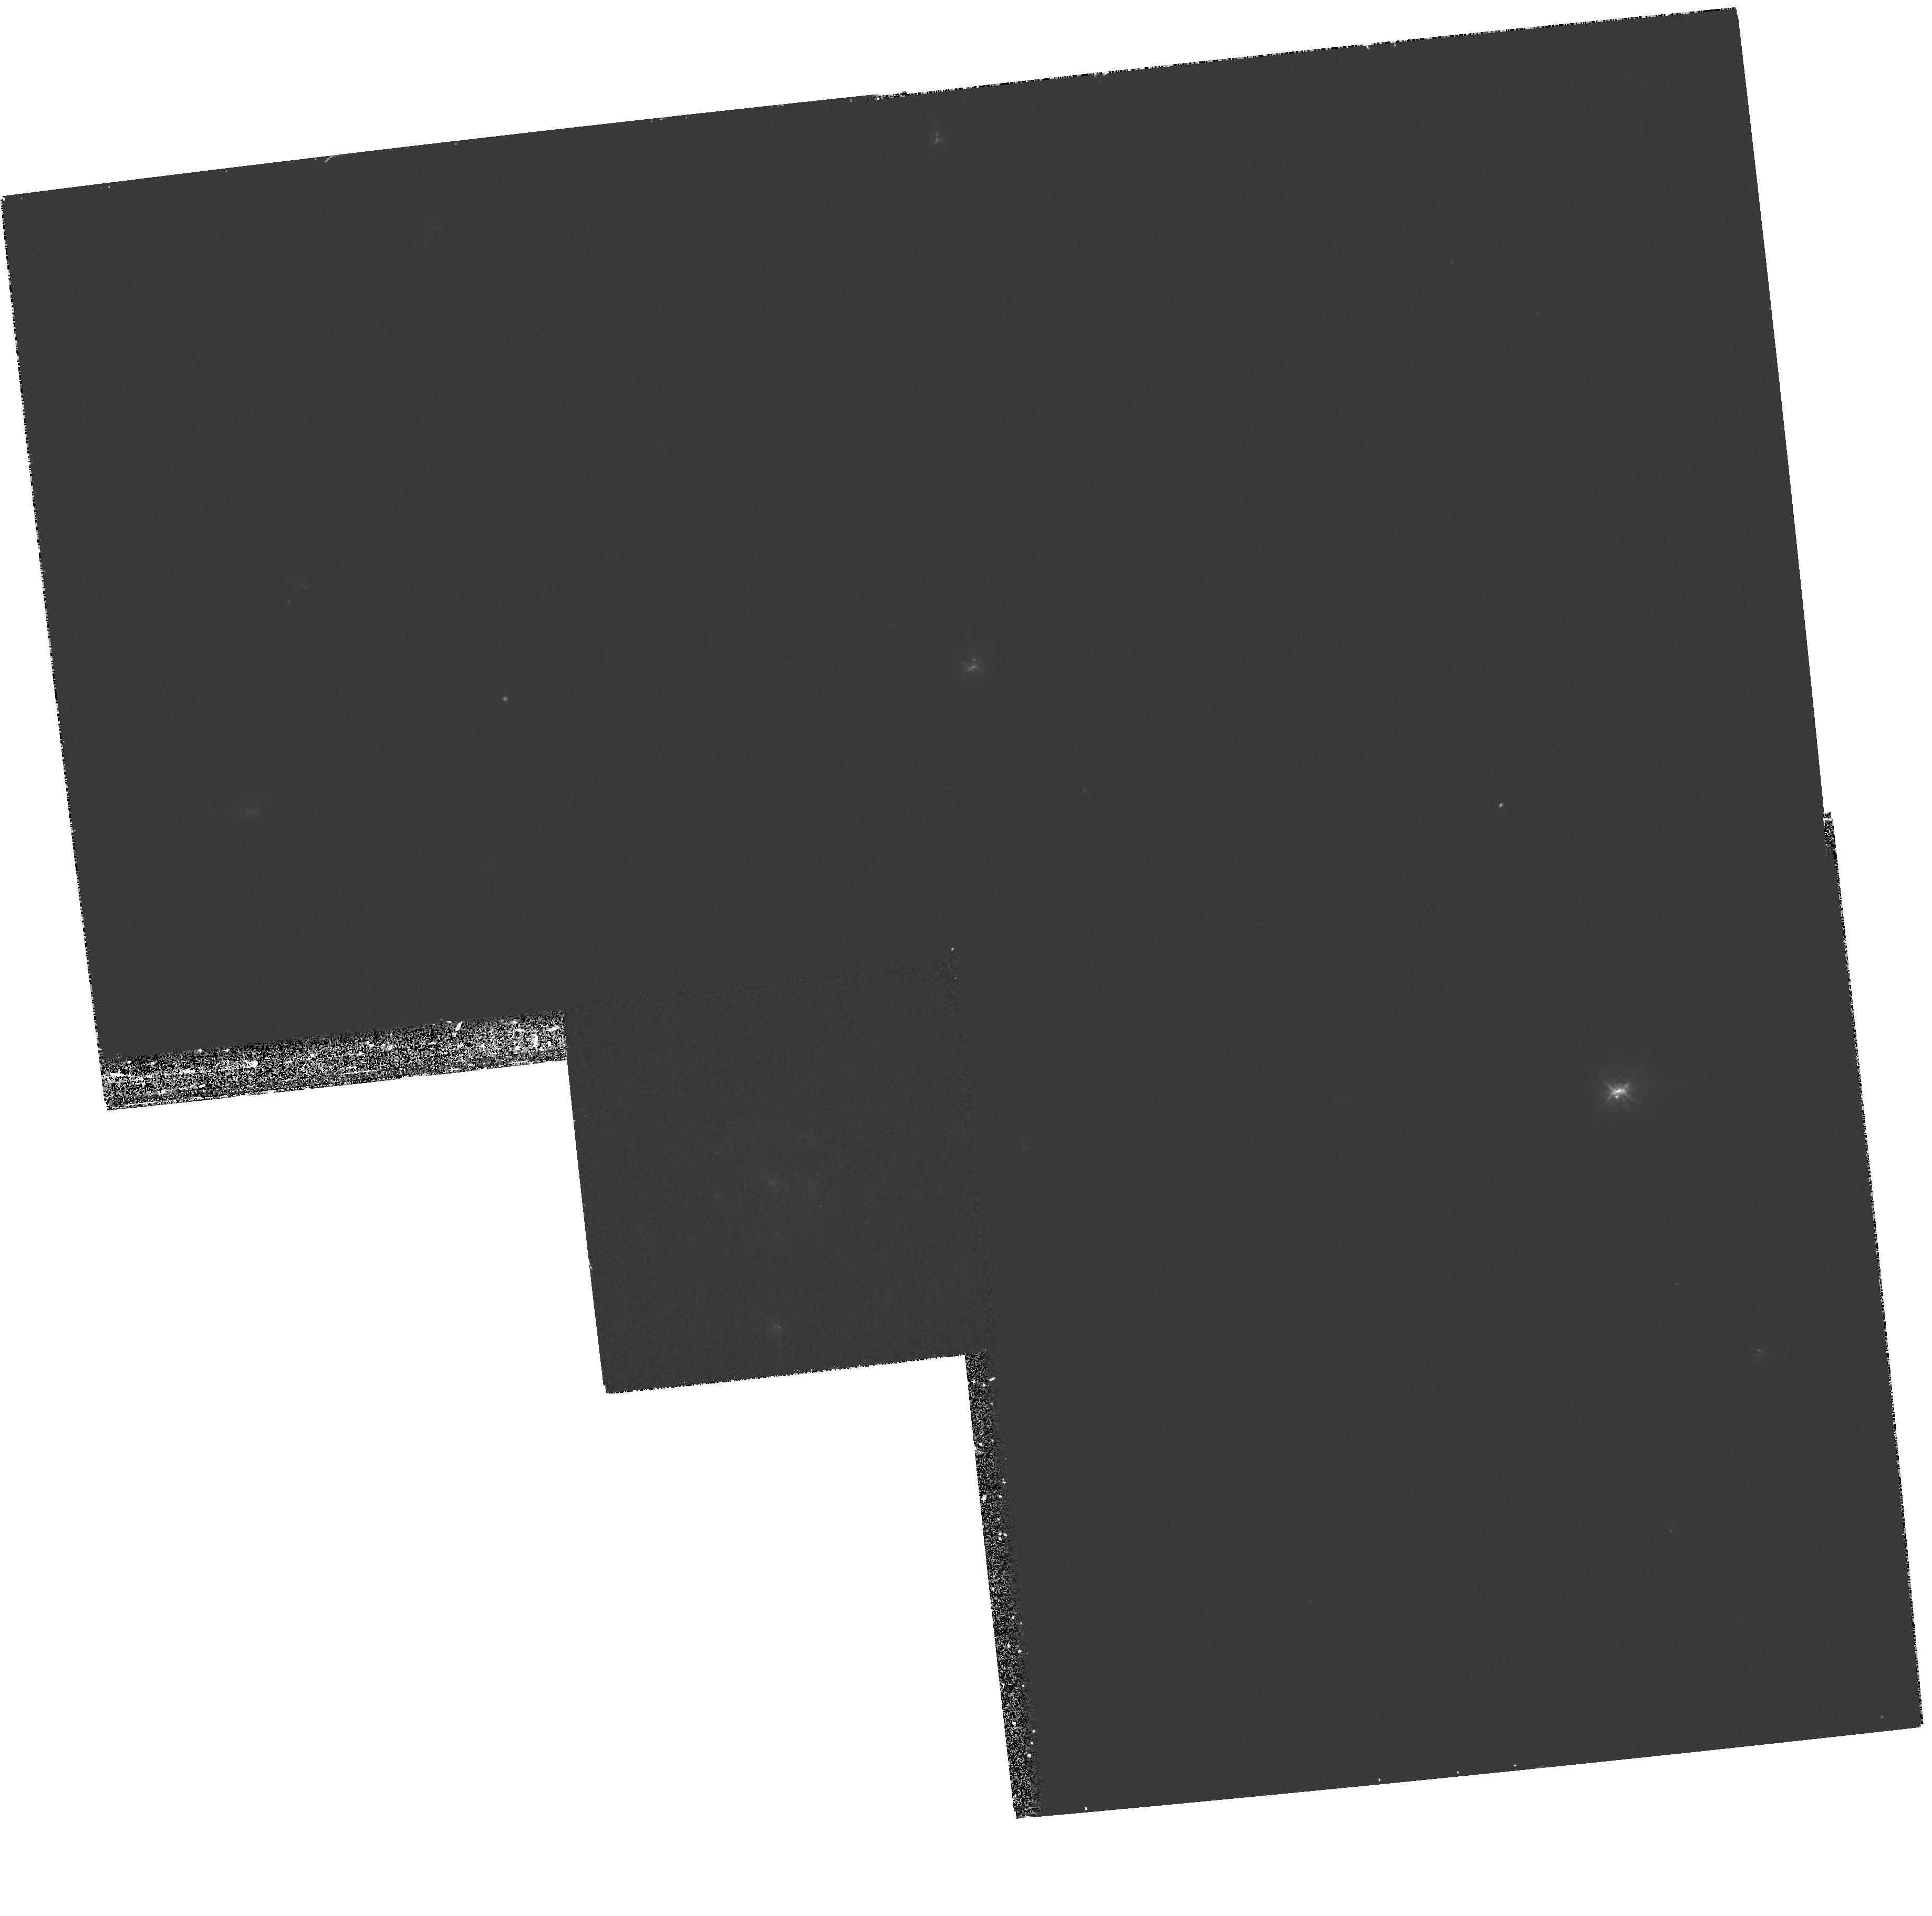
Target: T-PYX
Instrument: WFPC2/PC
Filter: F658N
Exposure: 32 min
Observation ID: hst_10834_04_wfpc2_pc_f658n_u9q404

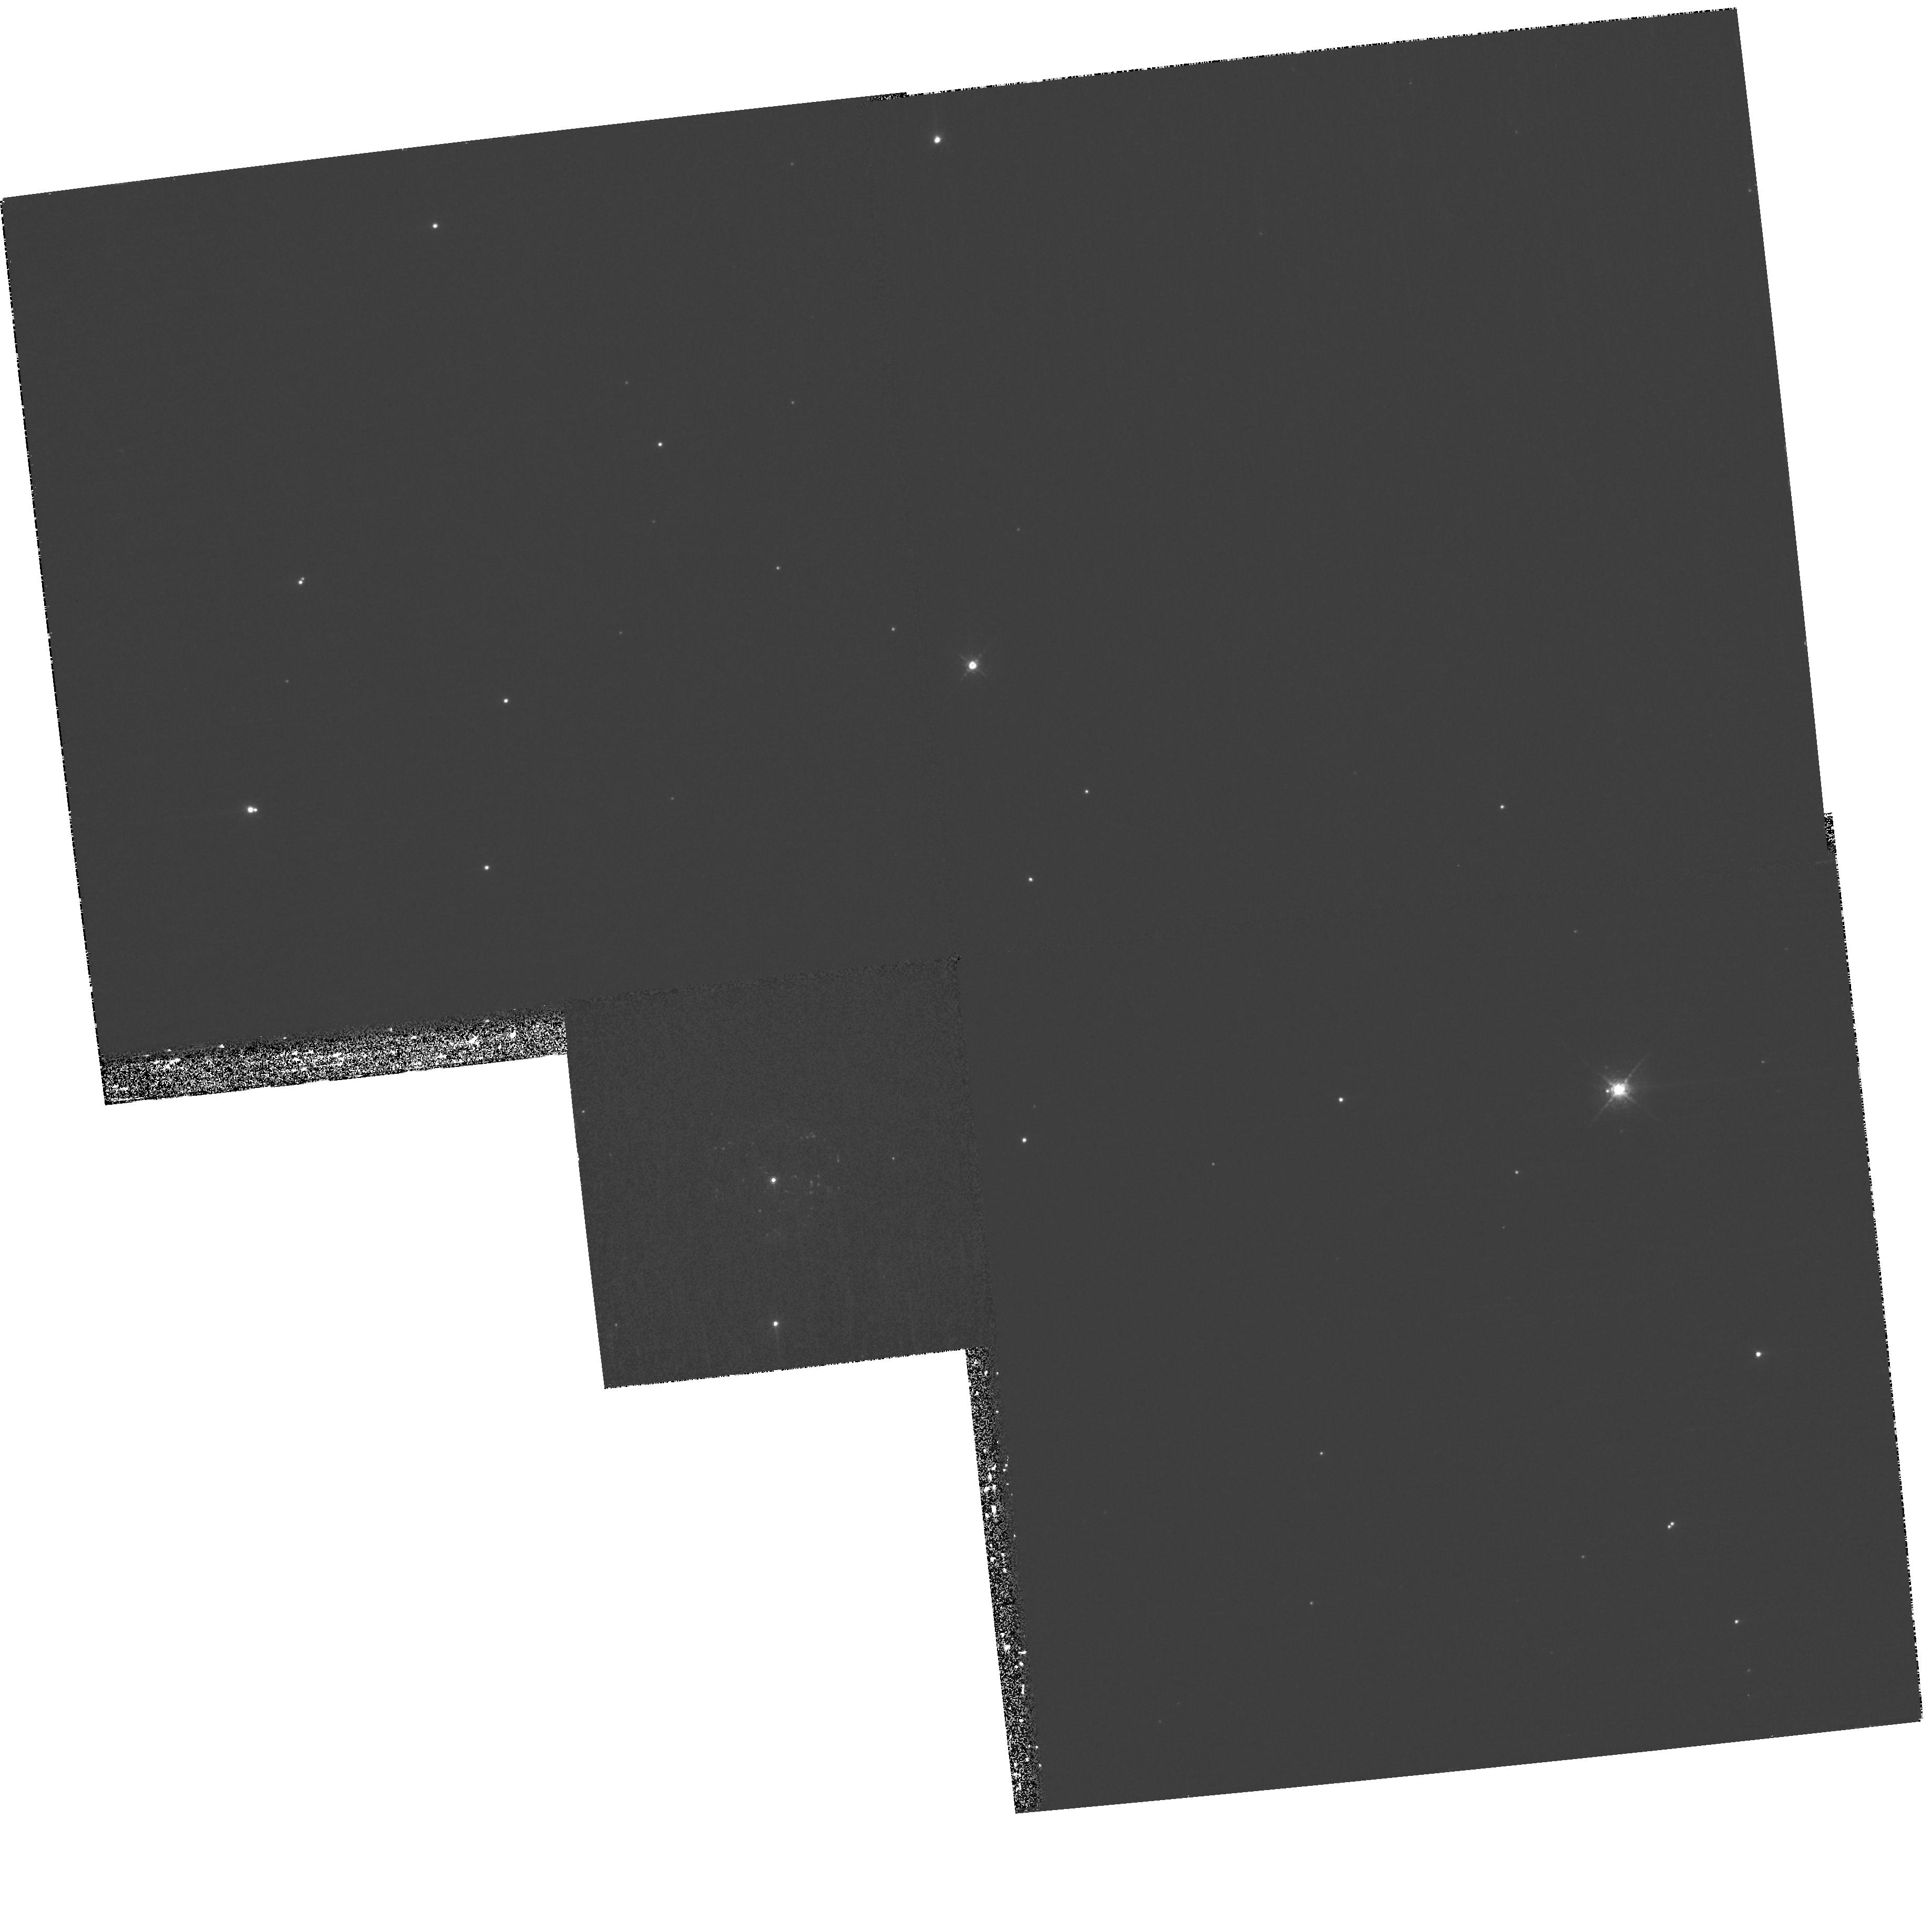
Target: T-PYX
Instrument: WFPC2/PC
Filter: F658N
Exposure: 32 min
Observation ID: hst_10834_05_wfpc2_pc_f658n_u9q405

The Shell of the Recurrent Nova T Pyx (PI: Schaefer, Brad)

T Pyx is the only known recurrent nova with a shell. This 'shell' is mysterious because it has been resolved into thousands of knots that apparently aren't expanding. We propose to take a deep F658N image of T Pyx during one orbit to serve as a 12 year baseline from the previous HST WFPC2 images in 1994 and 1995. This much longer baseline will allow us to push down the limits on expansion velocities to ~10 km/s and will allow us to measure the lifetimes of the knots. Also, we expect to discover the expanding inner shell from the last eruption in 1966 which should now have expanded to ~0.9" in radius. Detailed modeling of the observed line fluxes will give the mass of the individual knots and the shells. The details of the expansion velocities, lifetimes, and masses of the knots will determine the nature of the T Pyx shell; with alternatives being a nova shell, a planetary nebula, stalled shocks in a pre-existing shell, or a cloud ionized by the high luminosity and temperature of the white dwarf. If we can separate out the mass ejected during the 1966 eruption, then we can compare it to the total mass accreted between the 1944 and 1966 eruptions (6.0x10^-6 solar mass) so as to determine whether the white dwarf is gaining or losing mass on average. If the white dwarf is gaining mass, then it must inevitably exceed the Chandrasekhar mass and collapse as a Type Ia supernova, and thus recurrent novae would be shown to be an important component of the solution to the Type Ia progenitor problem.